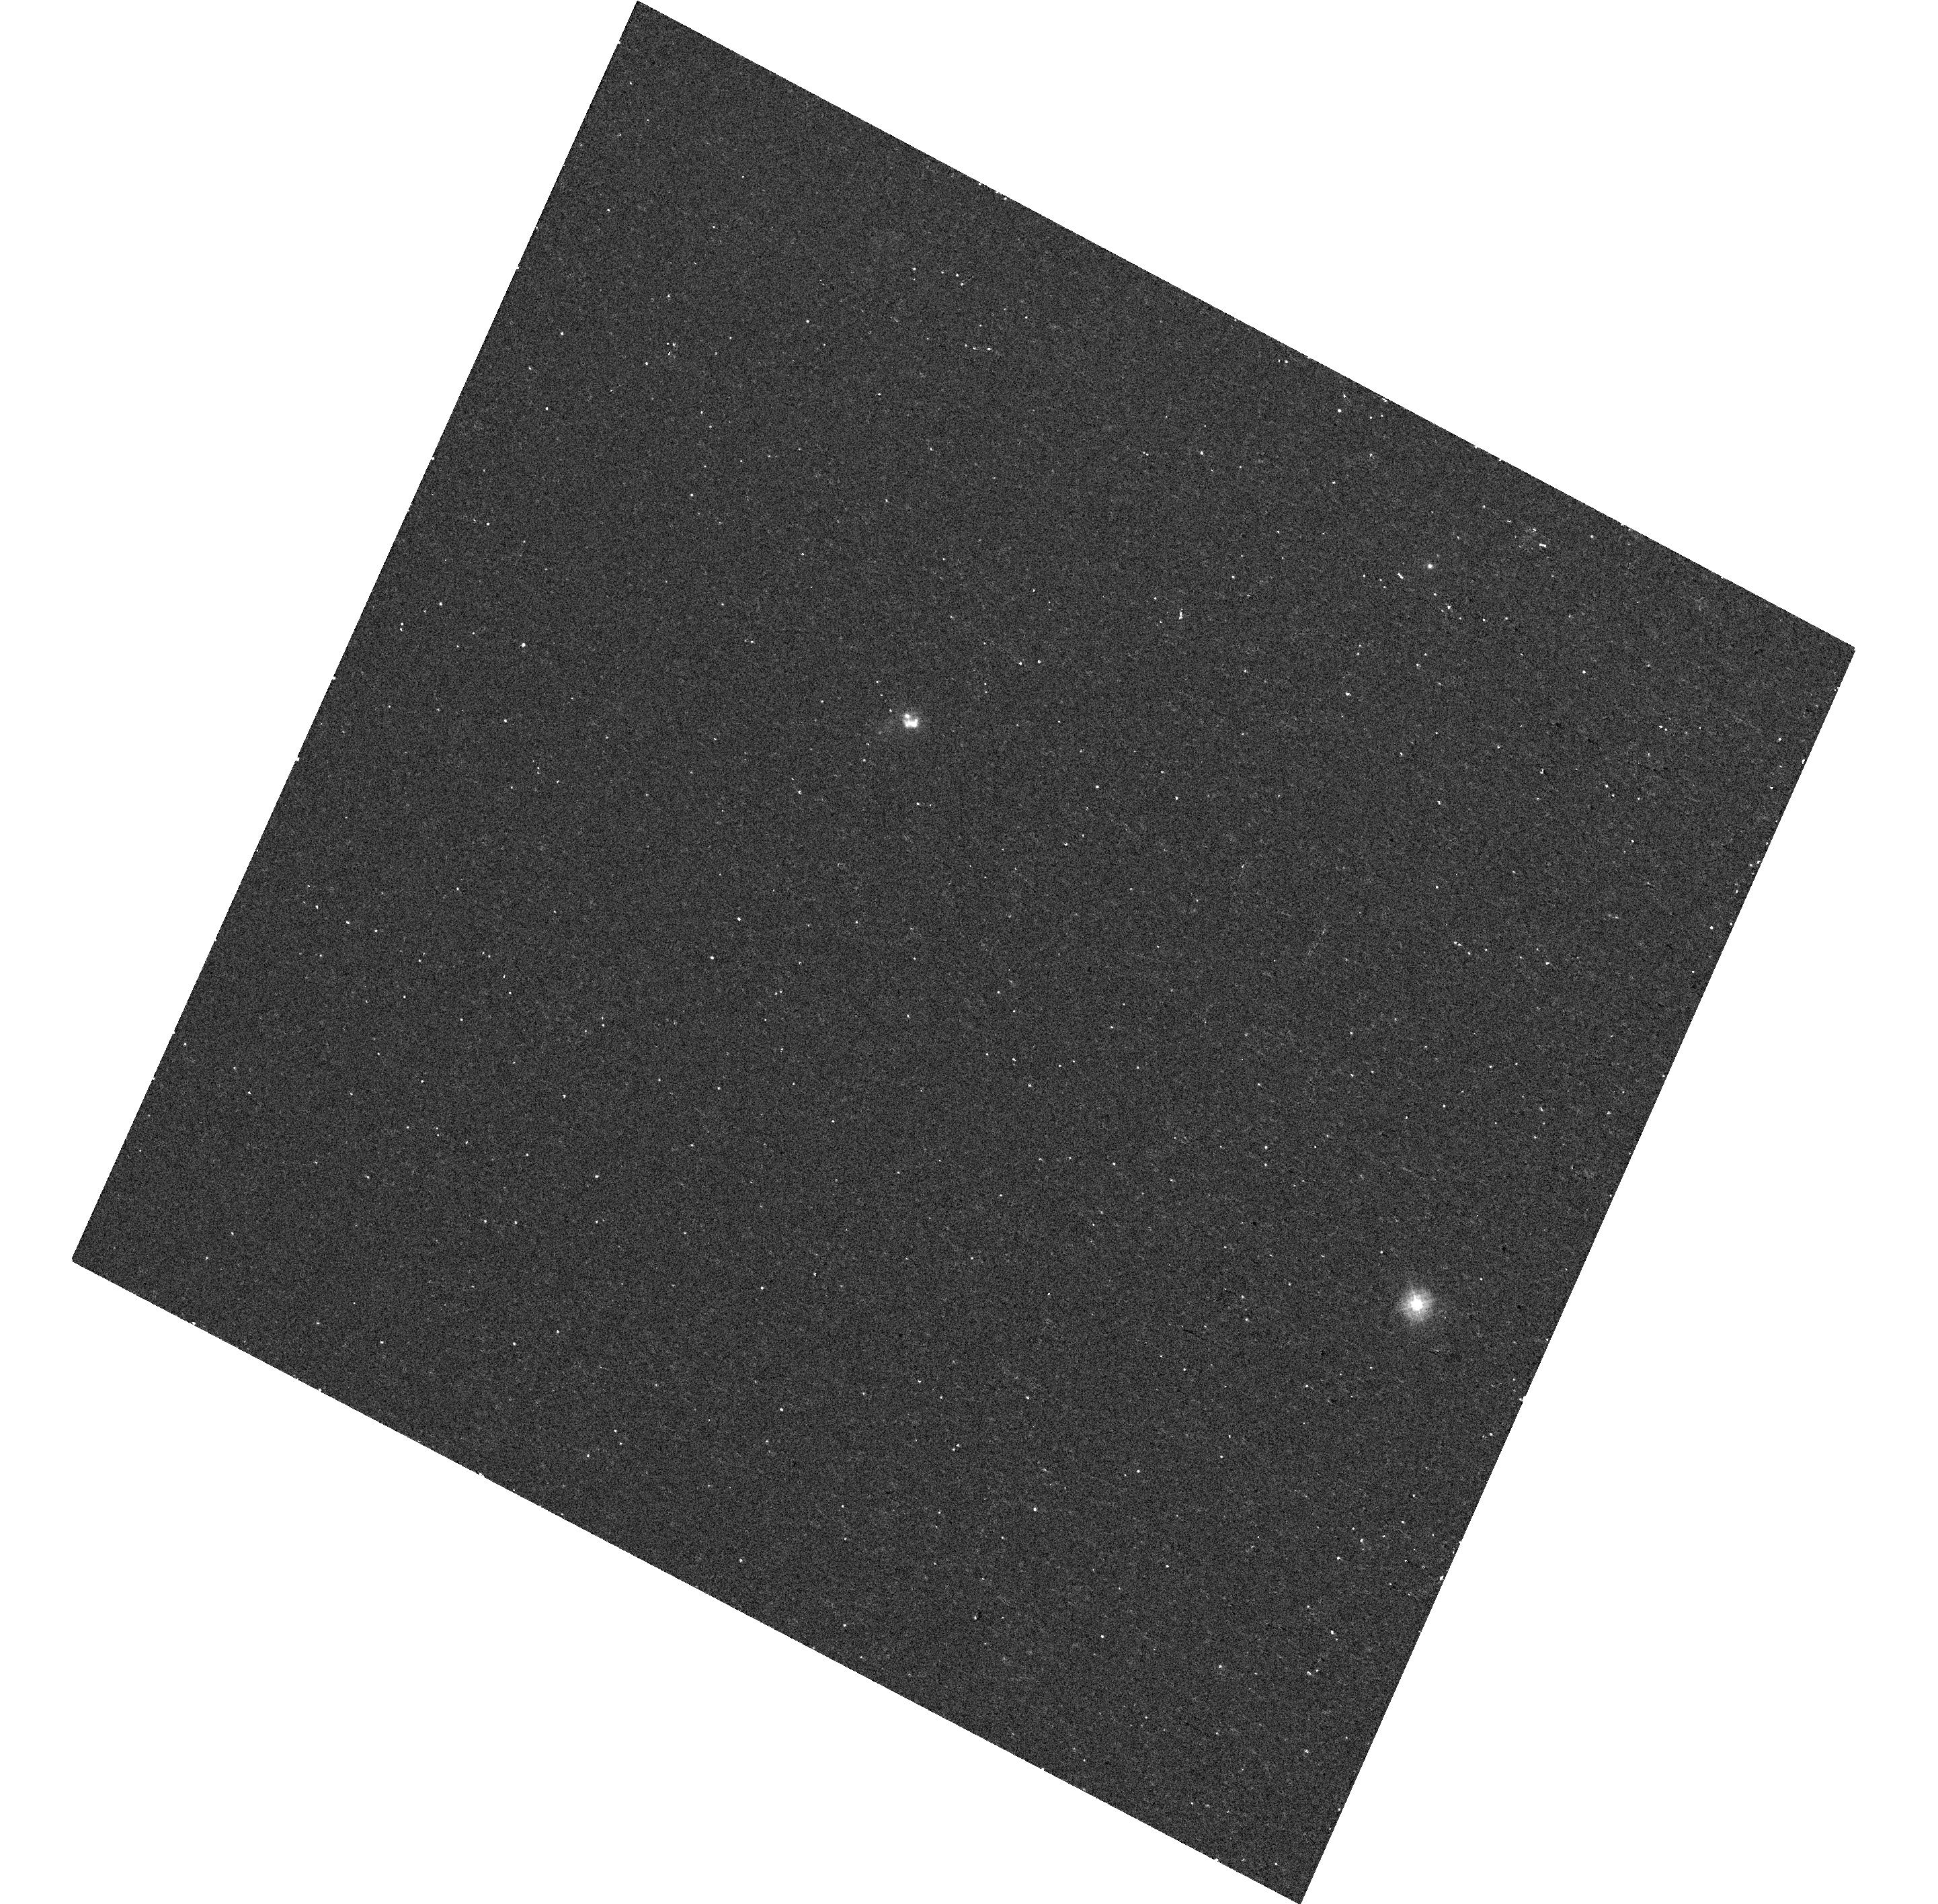
Target: PTF12DAM. Instrument: WFC3/UVIS. Filter: F225W. Exposure: 14 min. Observation ID: hst_13858_02_wfc3_uvis_f225w_icm202

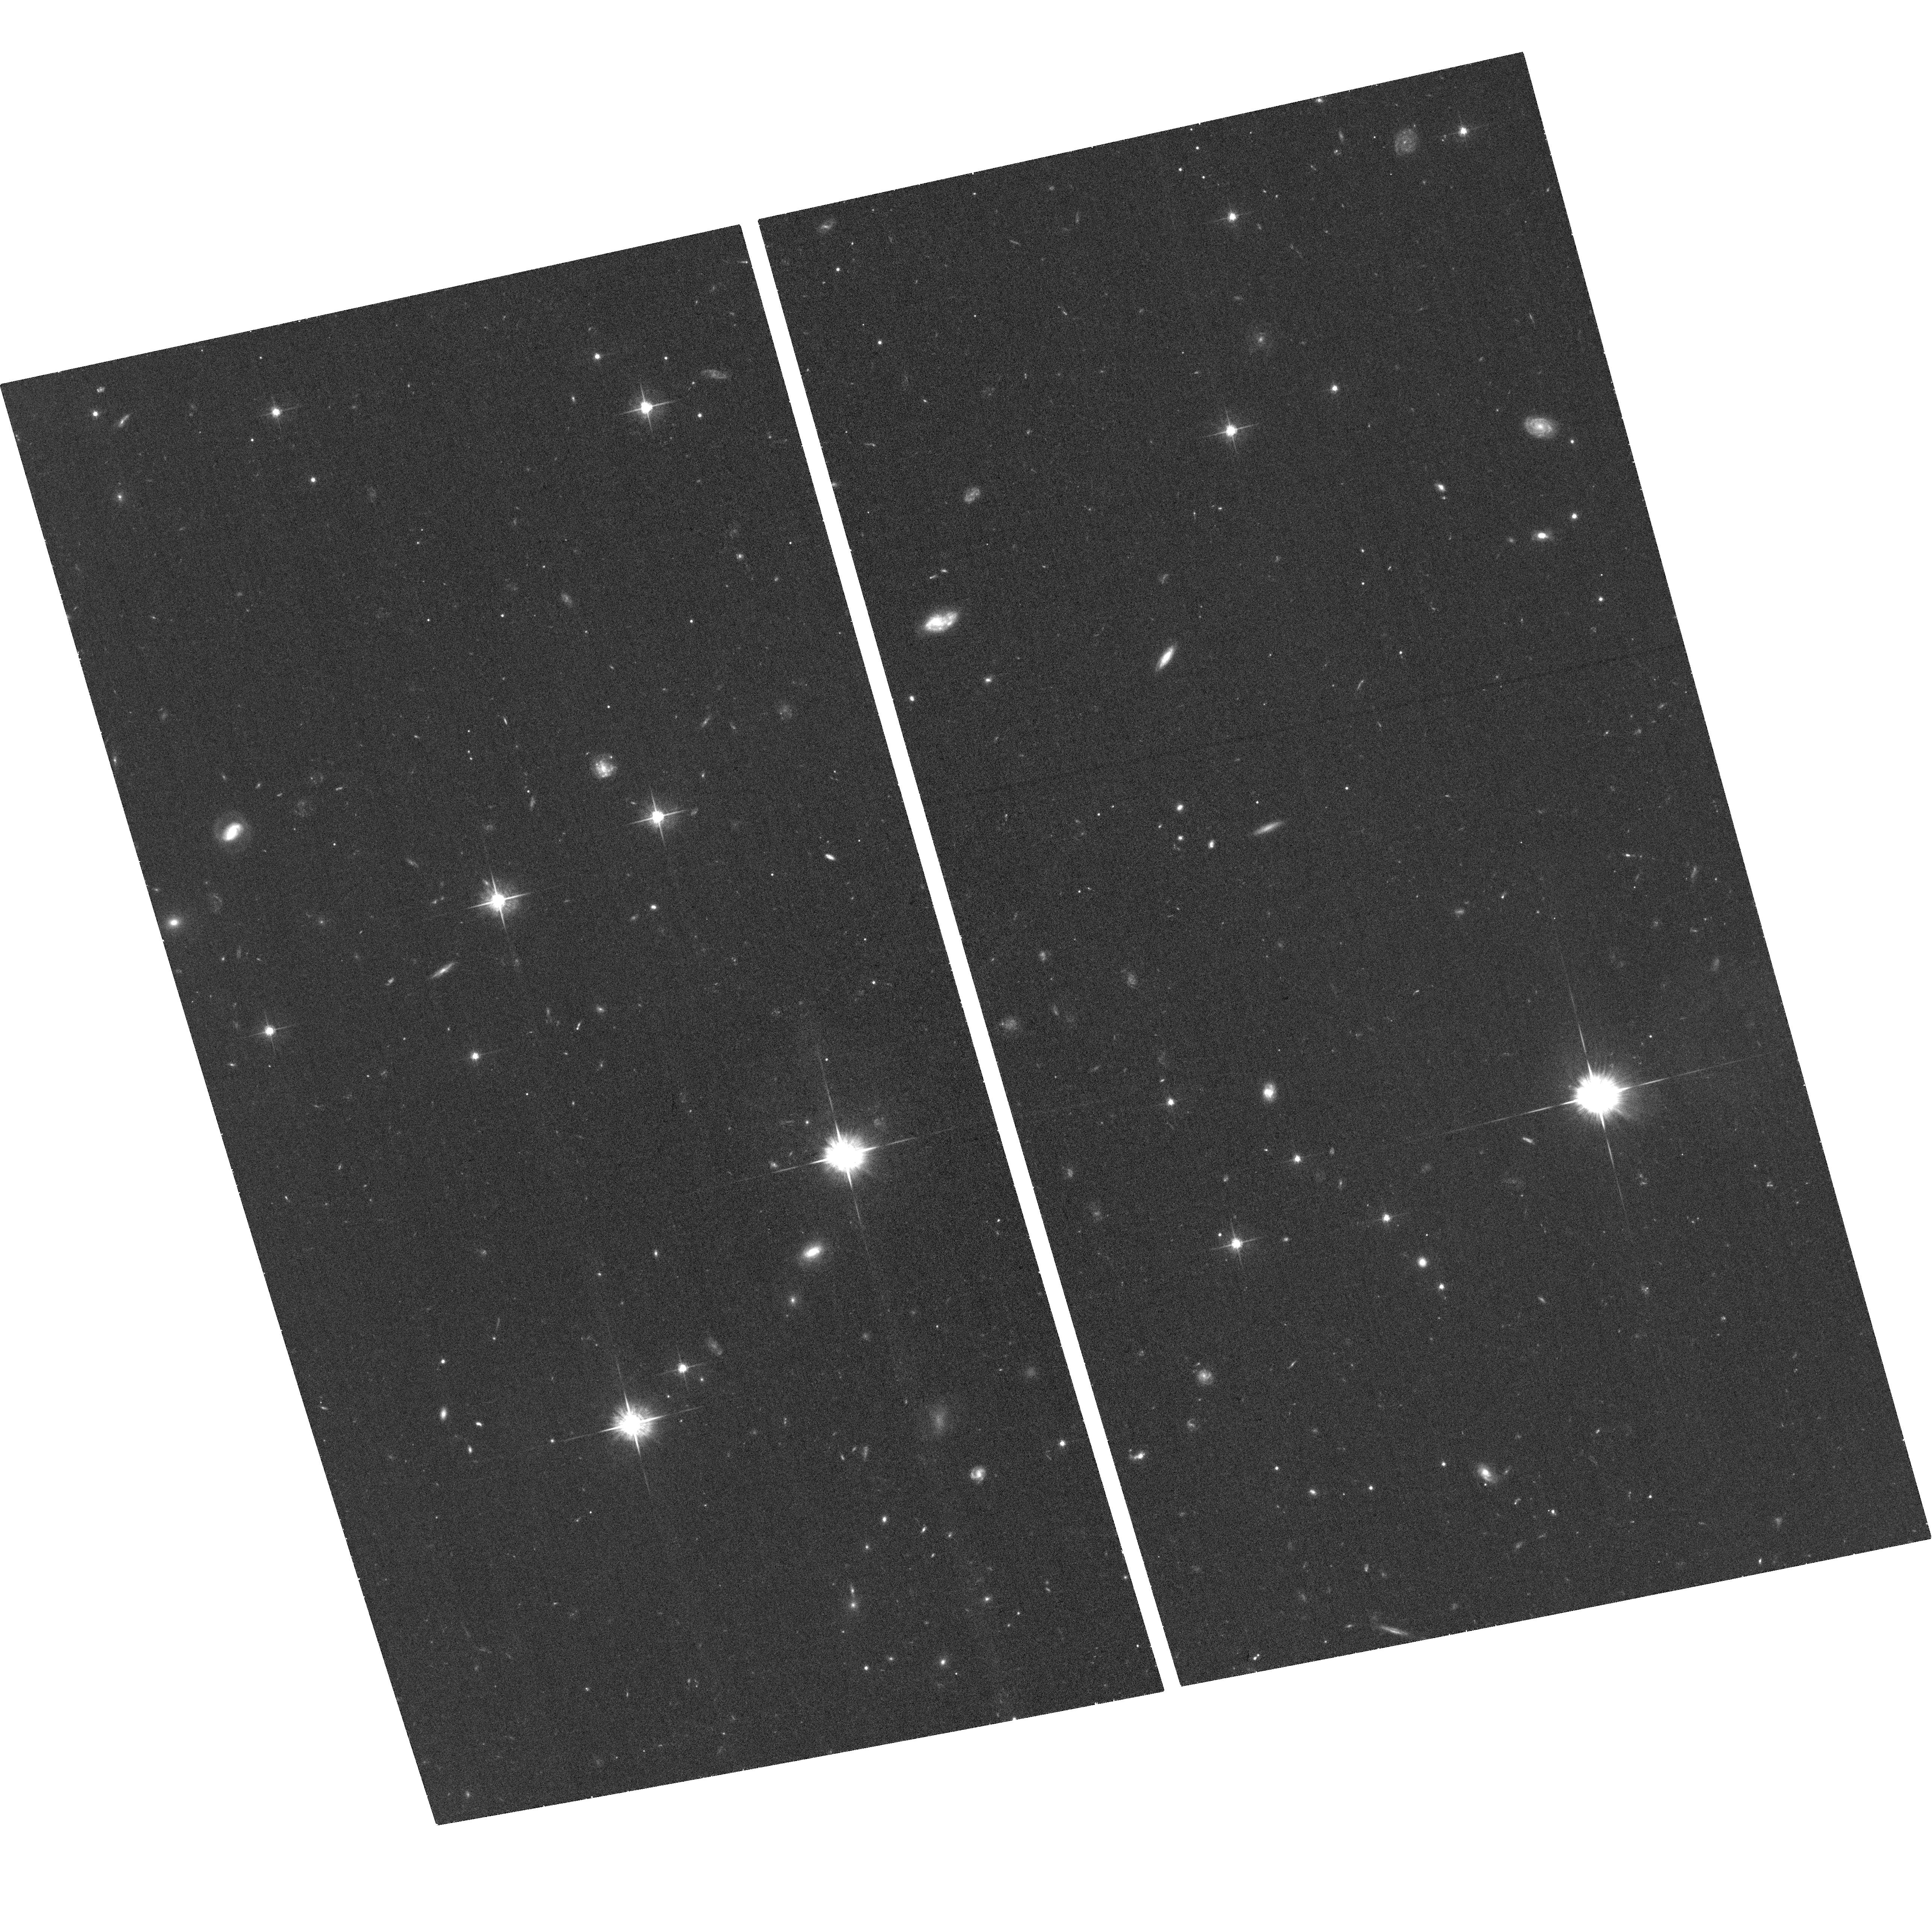
Target: IPTF13EHE. Instrument: ACS/WFC. Filter: F625W. Exposure: 42 min. Observation ID: hst_13858_04_acs_wfc_f625w_jcm204

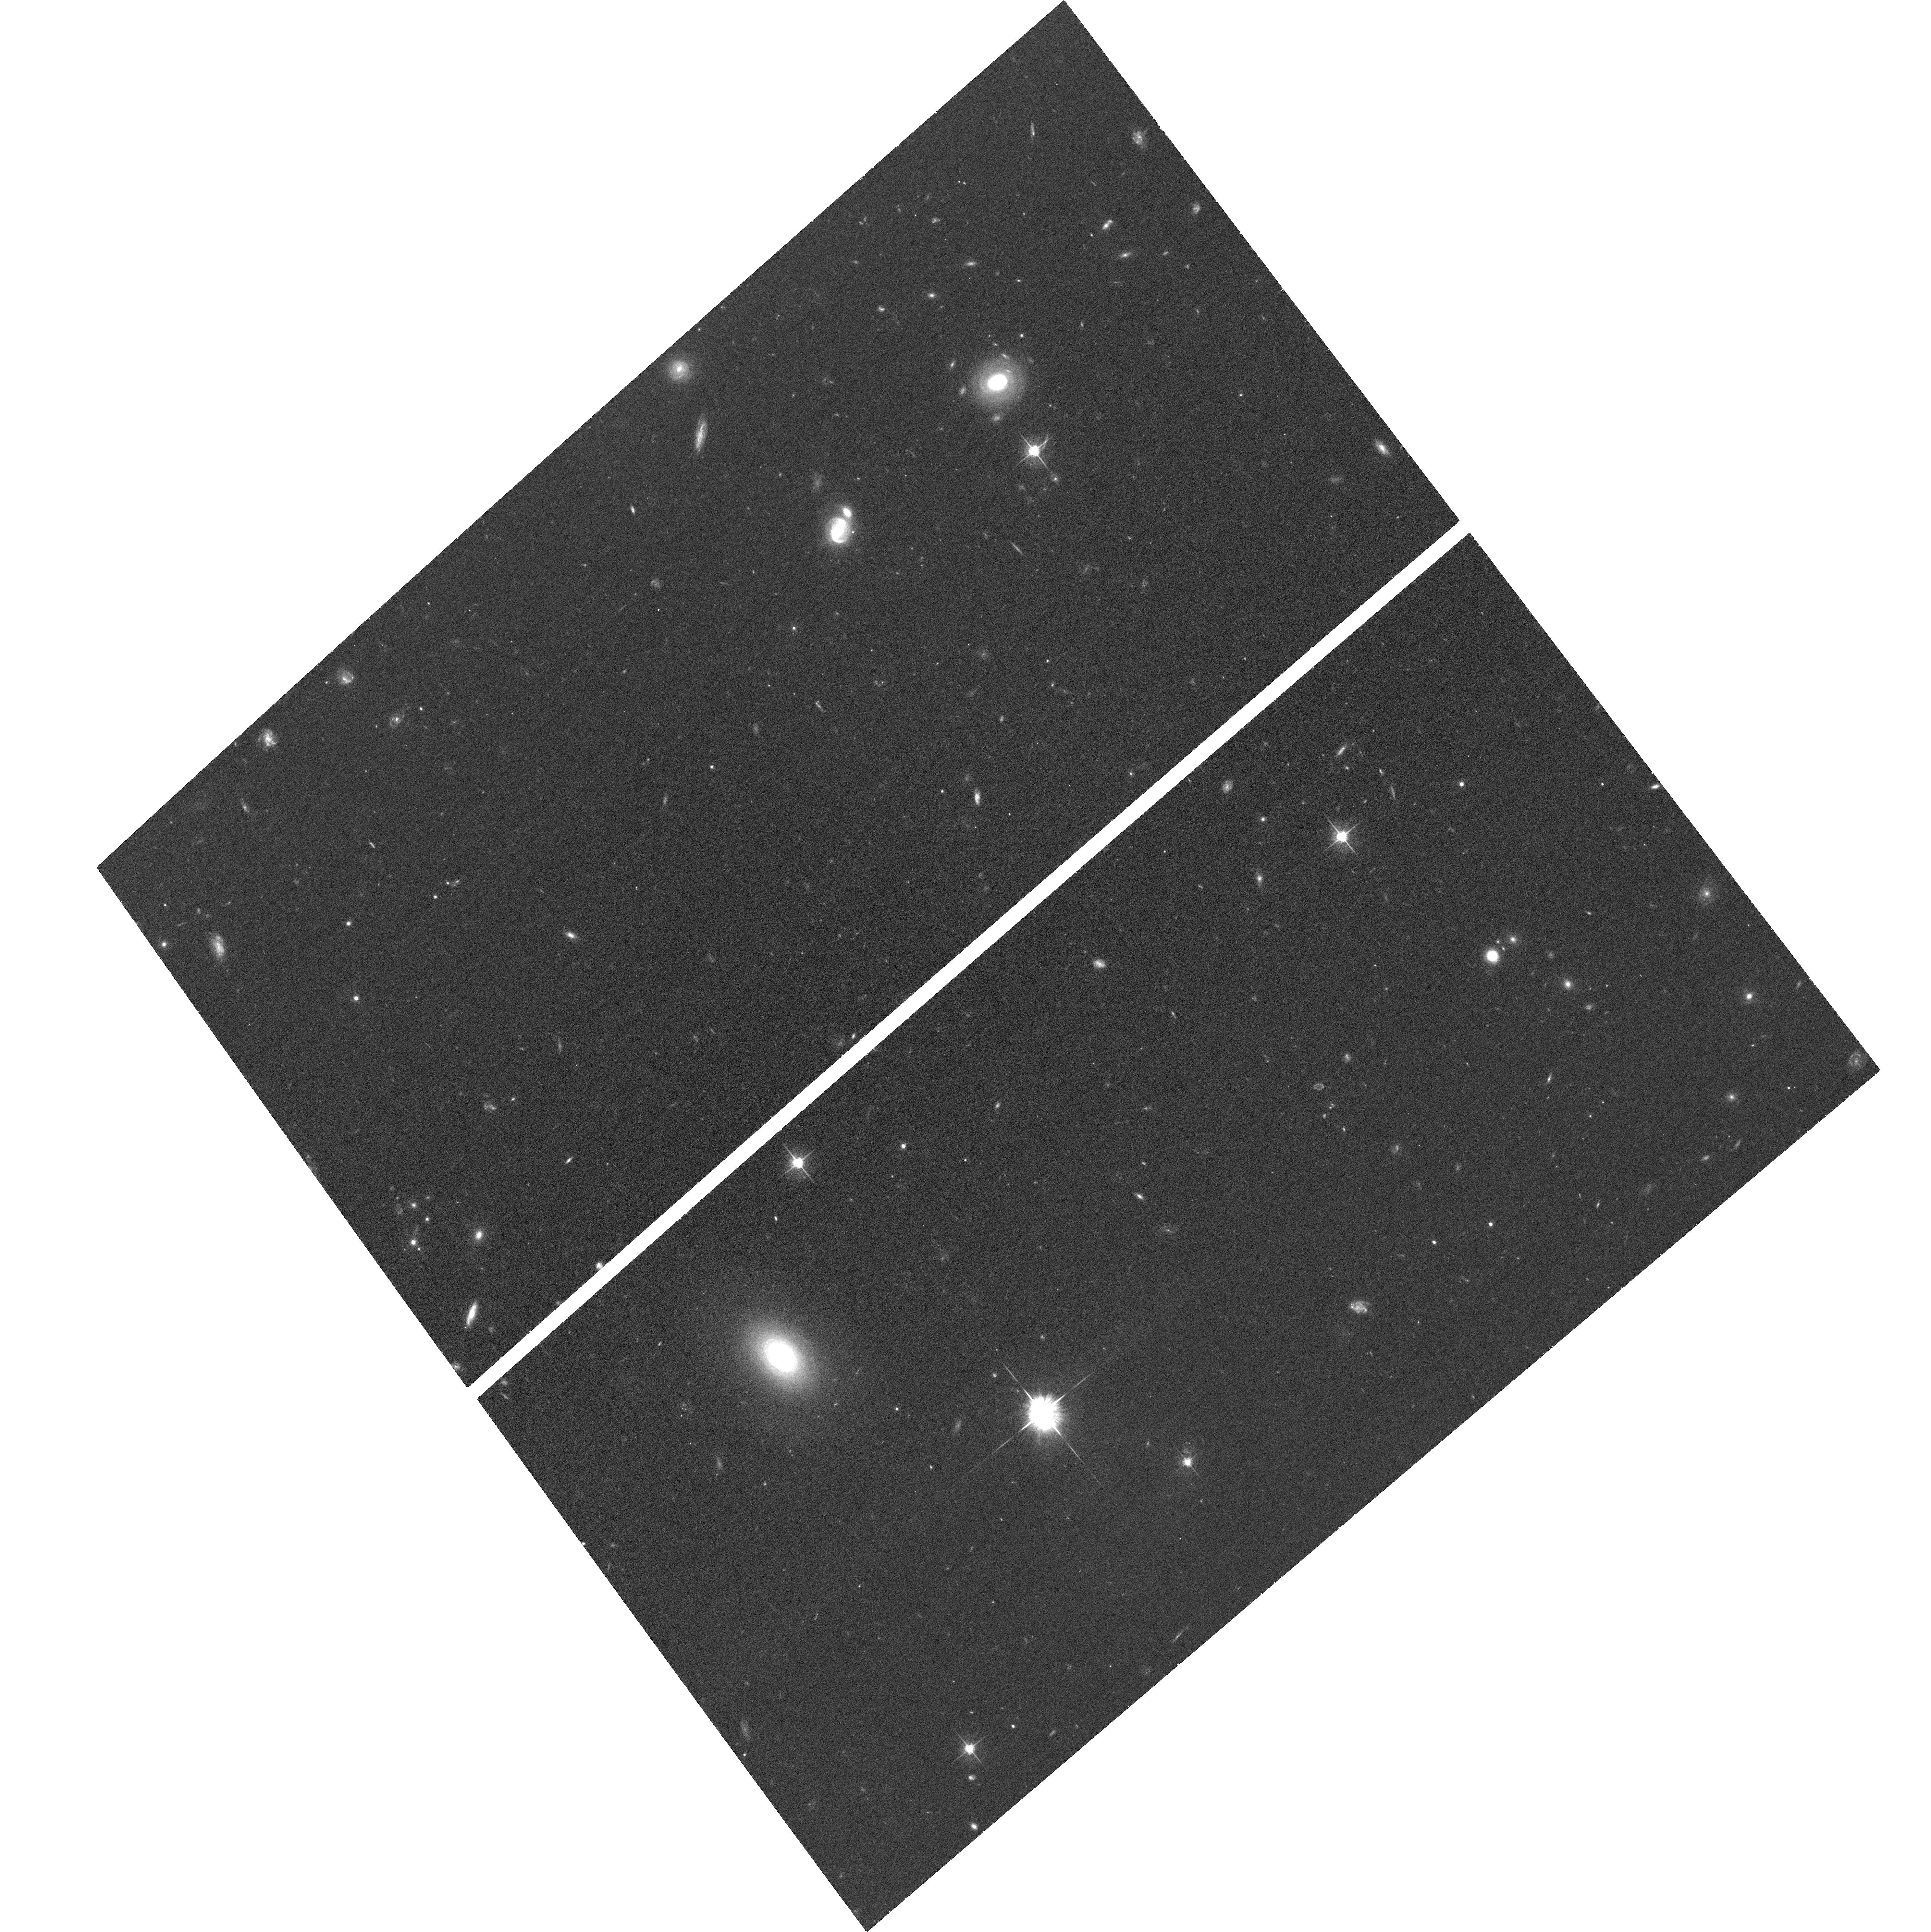
Target: IPTF13DCC. Instrument: ACS/WFC. Filter: F625W. Exposure: 37 min. Observation ID: hst_13858_03_acs_wfc_f625w_jcm203

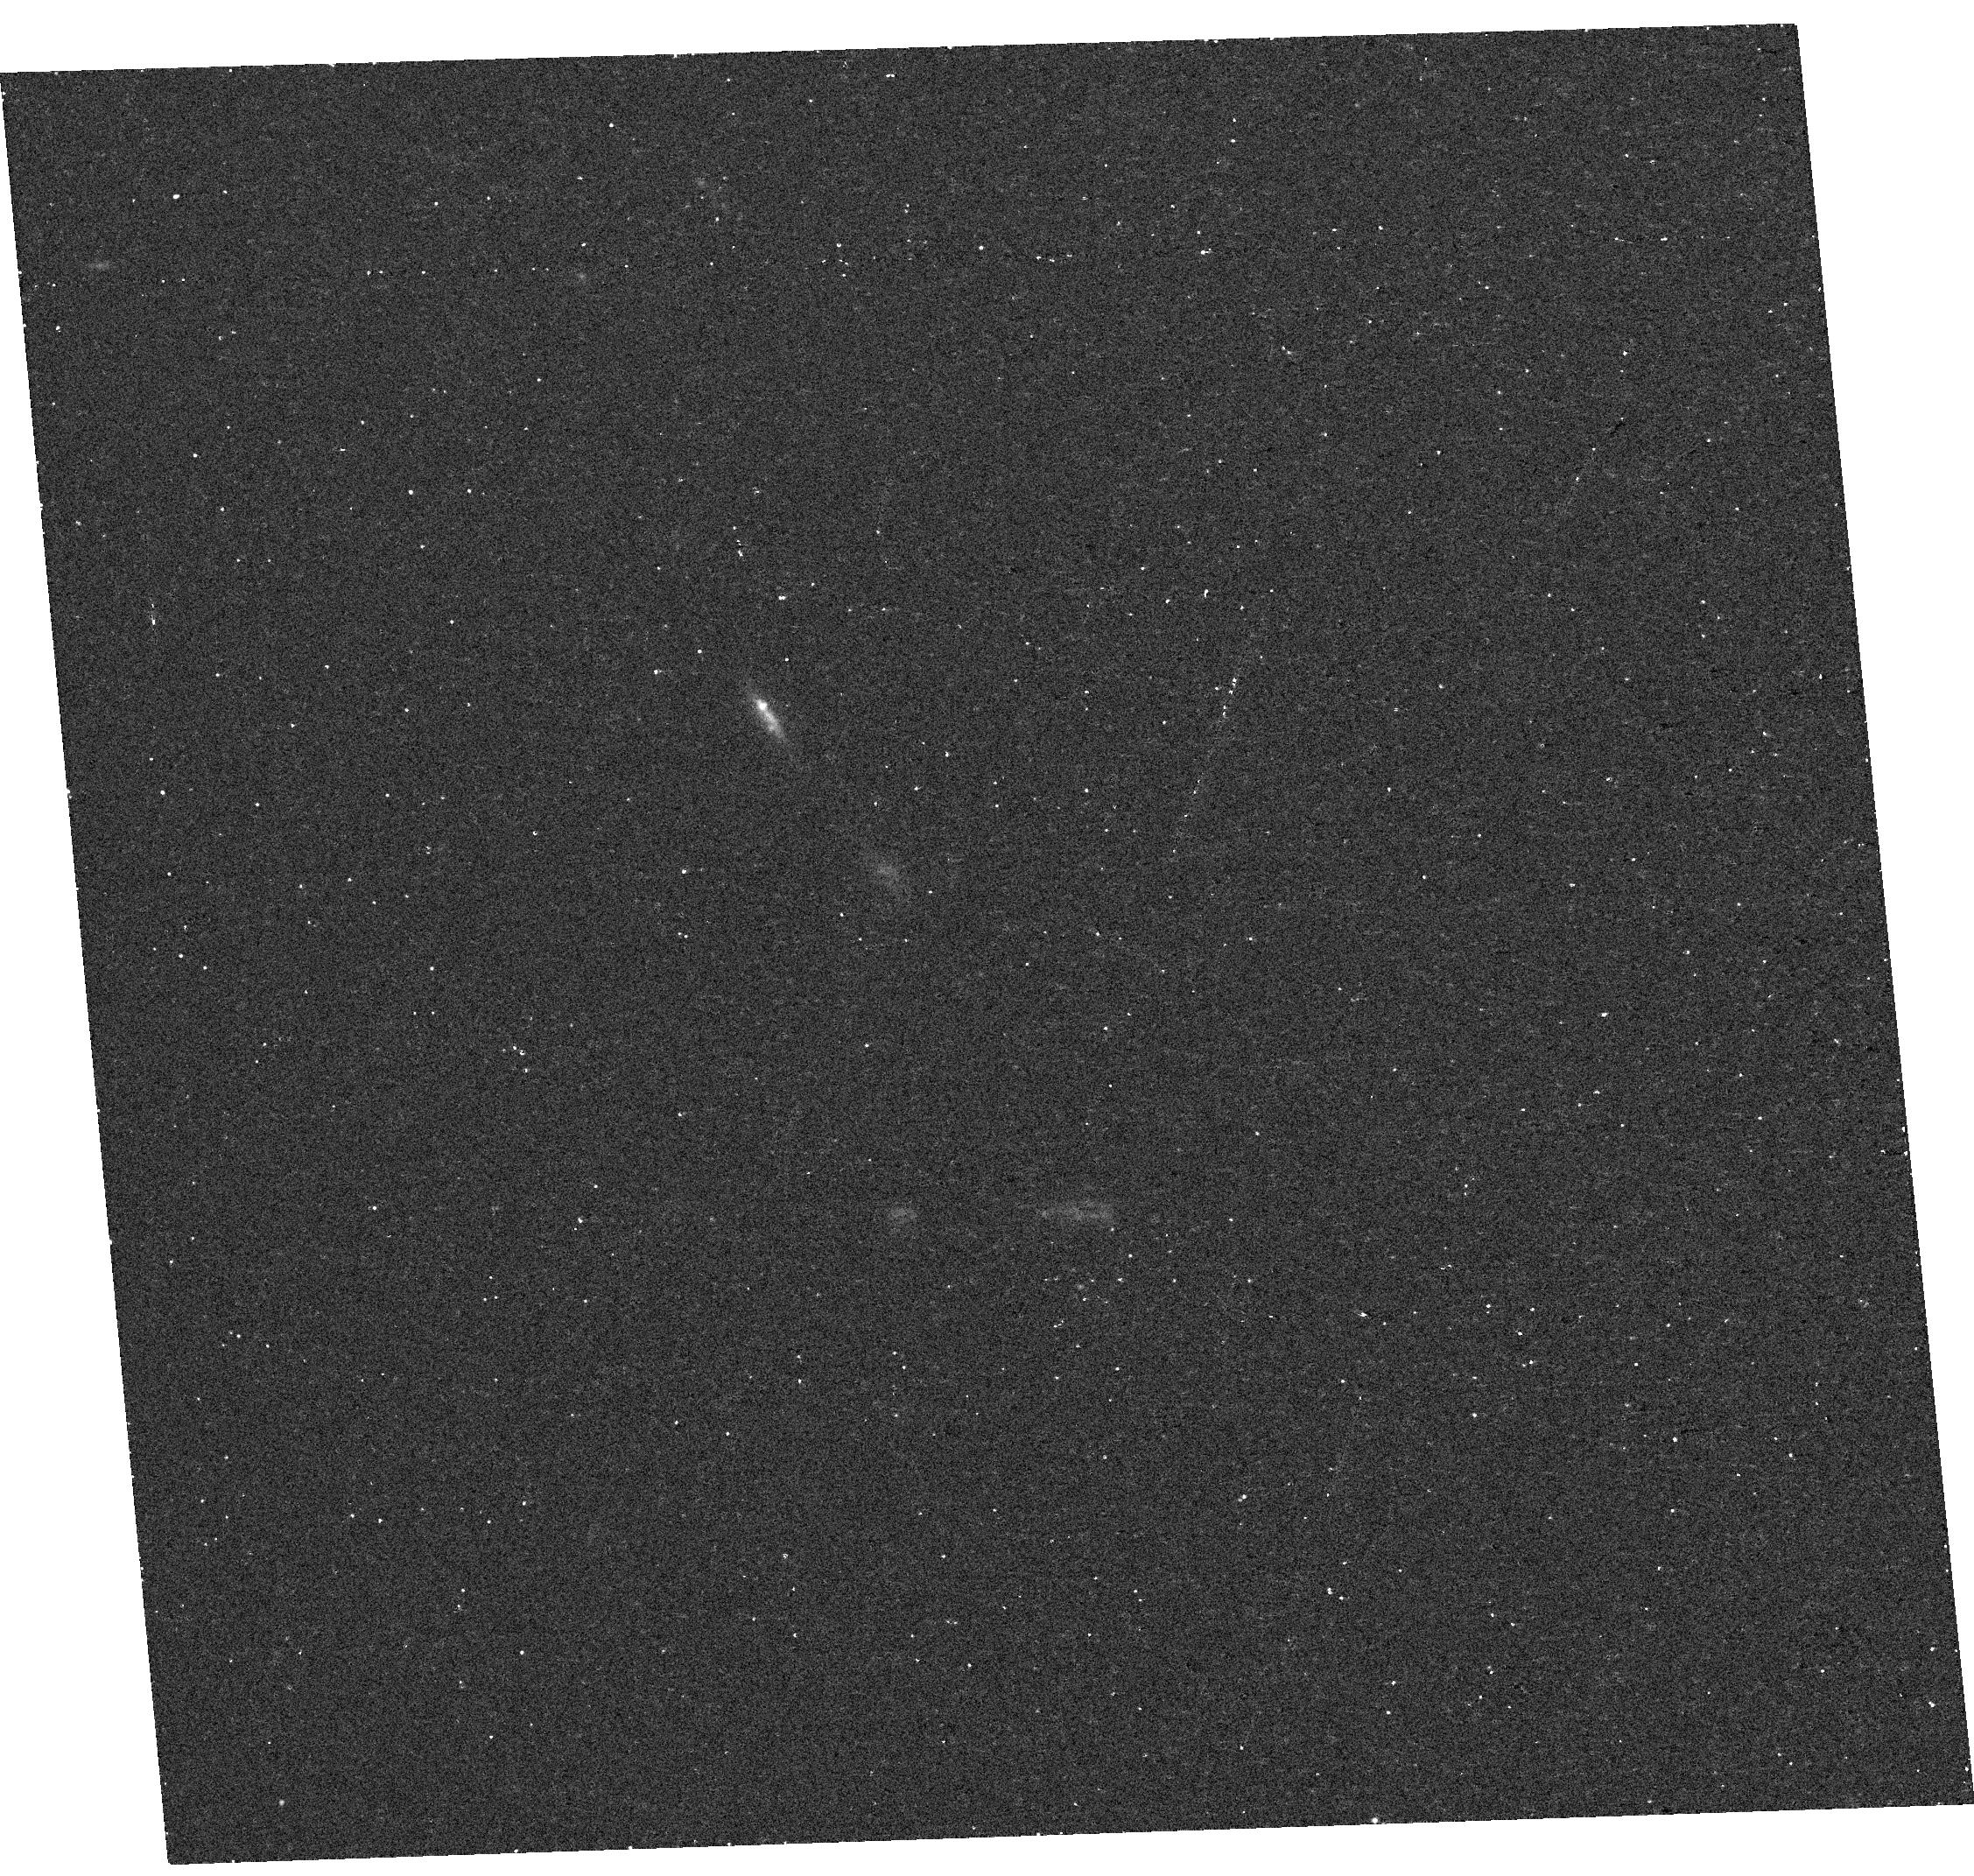
Target: PTF11HRQ. Instrument: WFC3/UVIS. Filter: F336W. Exposure: 15 min. Observation ID: hst_13858_01_wfc3_uvis_f336w_icm201

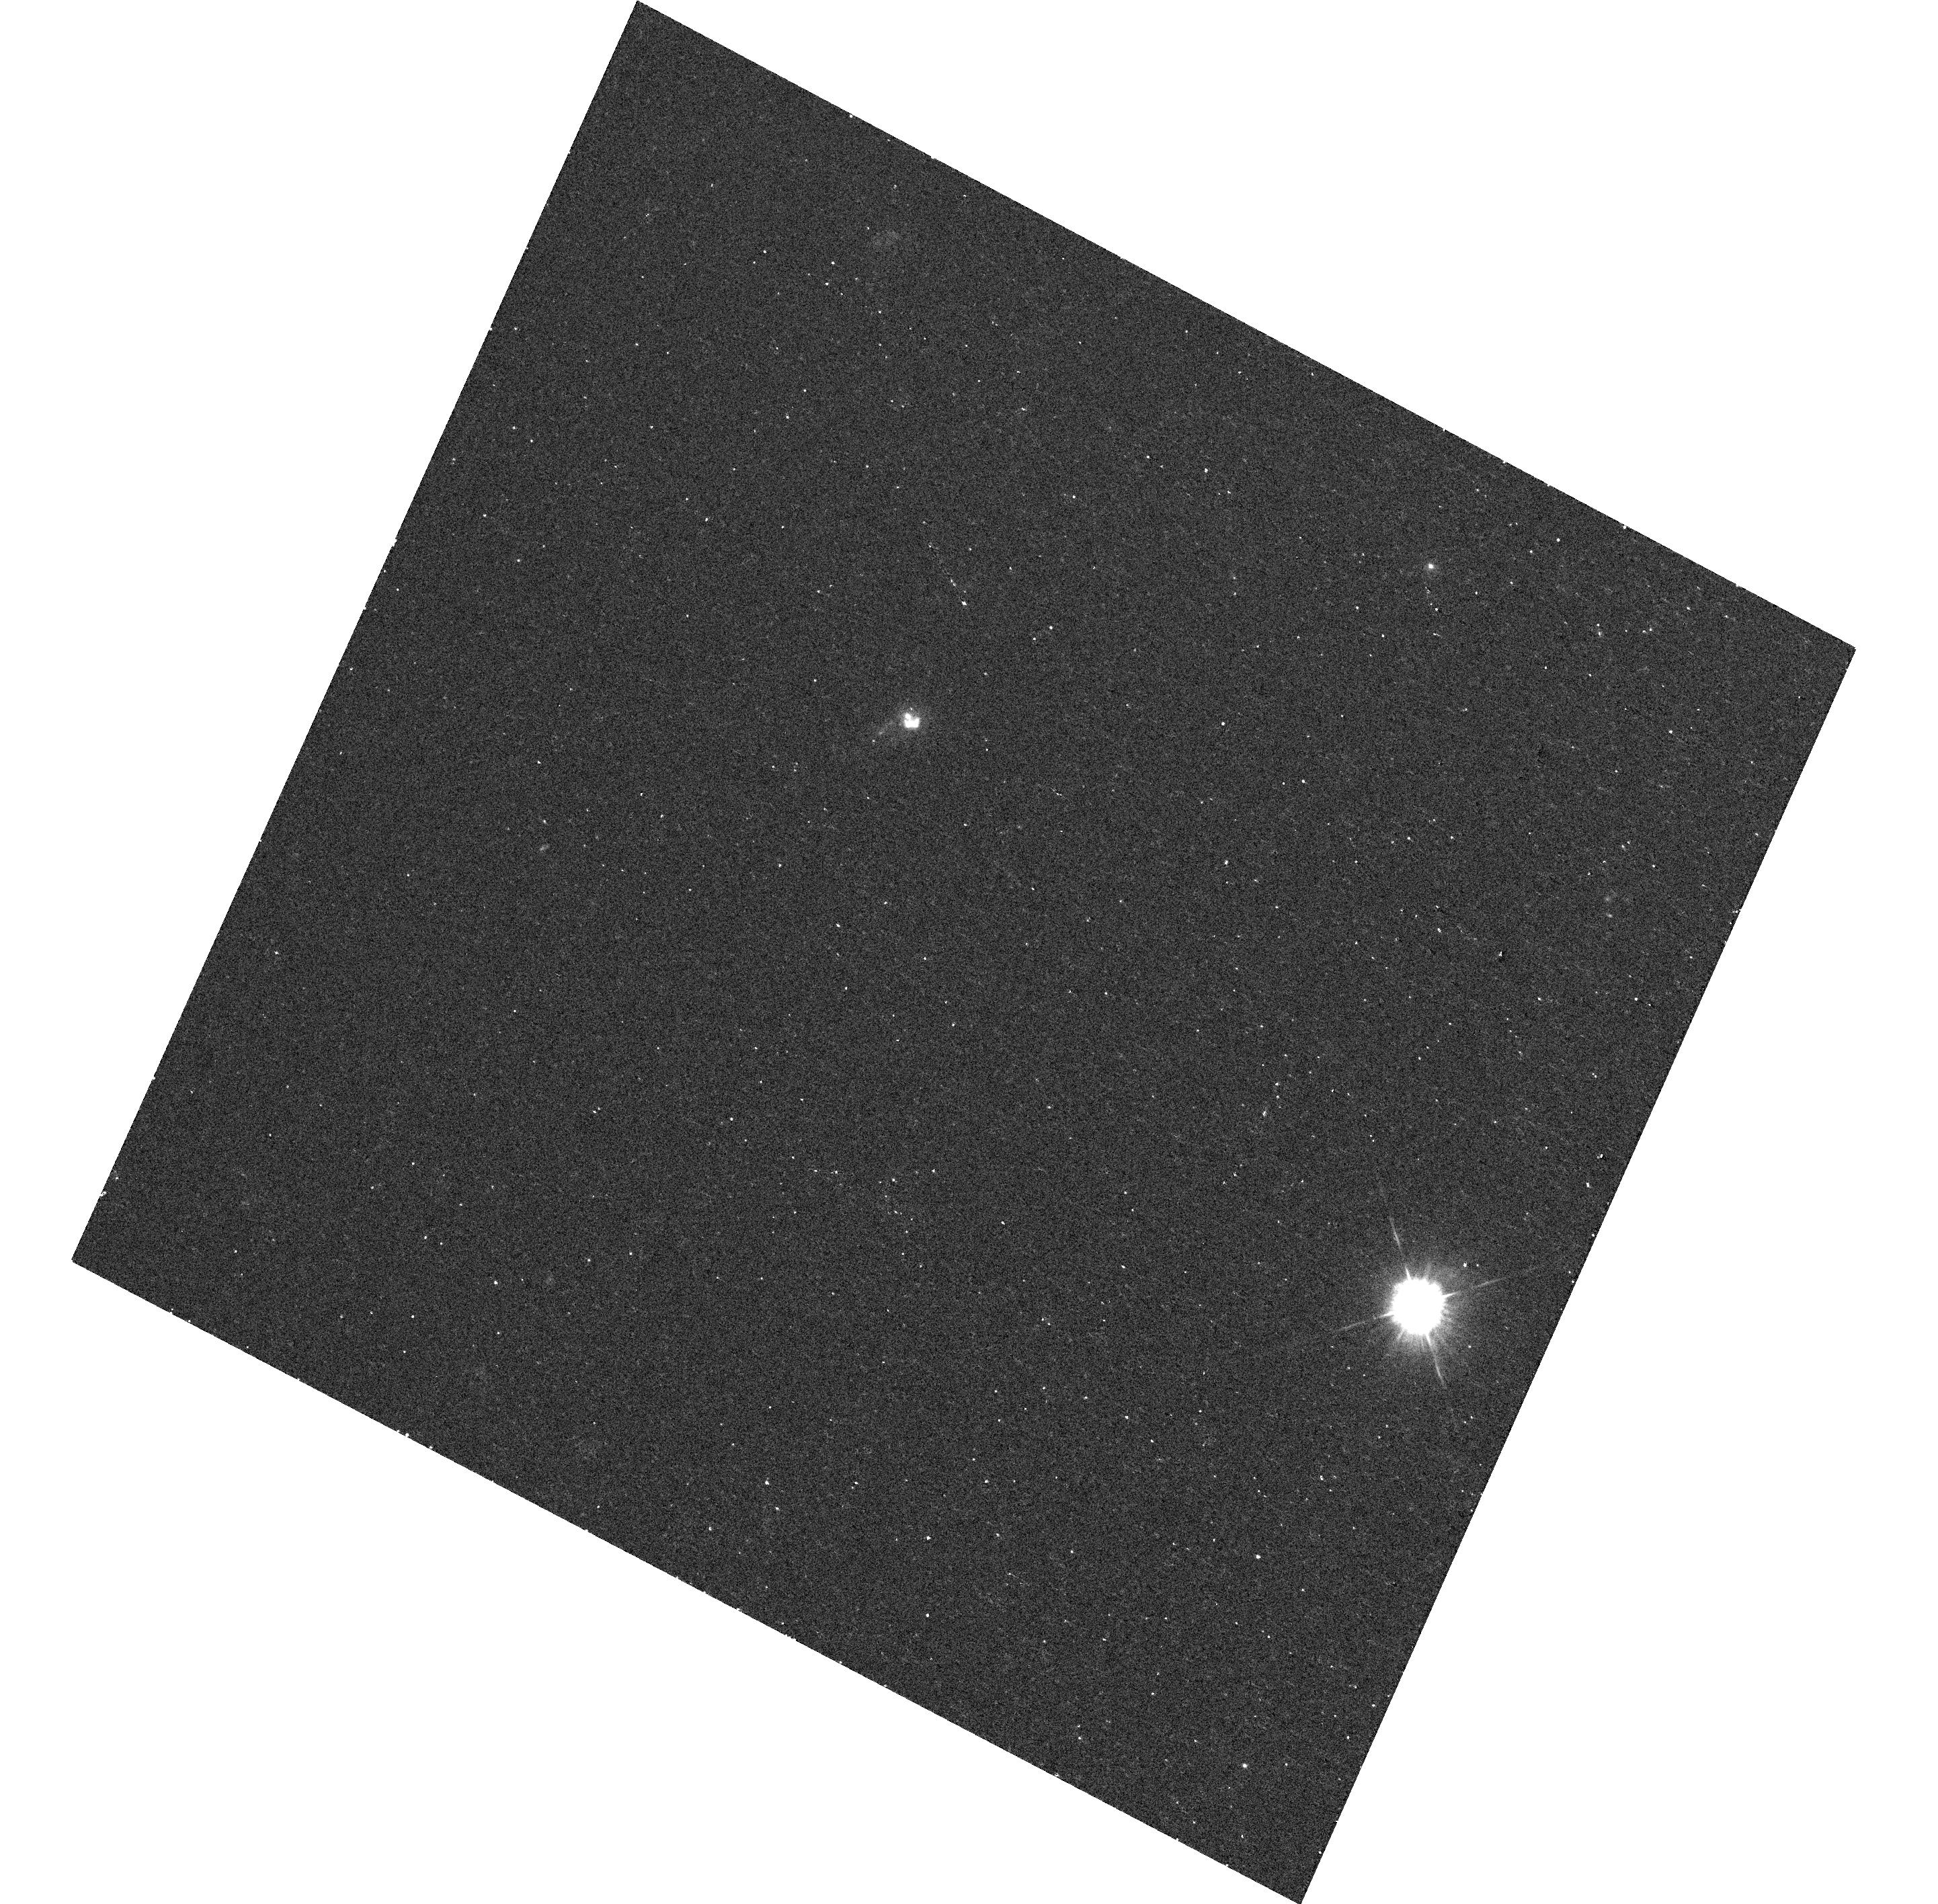
Target: PTF12DAM. Instrument: WFC3/UVIS. Filter: F336W. Exposure: 16 min. Observation ID: hst_13858_02_wfc3_uvis_f336w_icm202

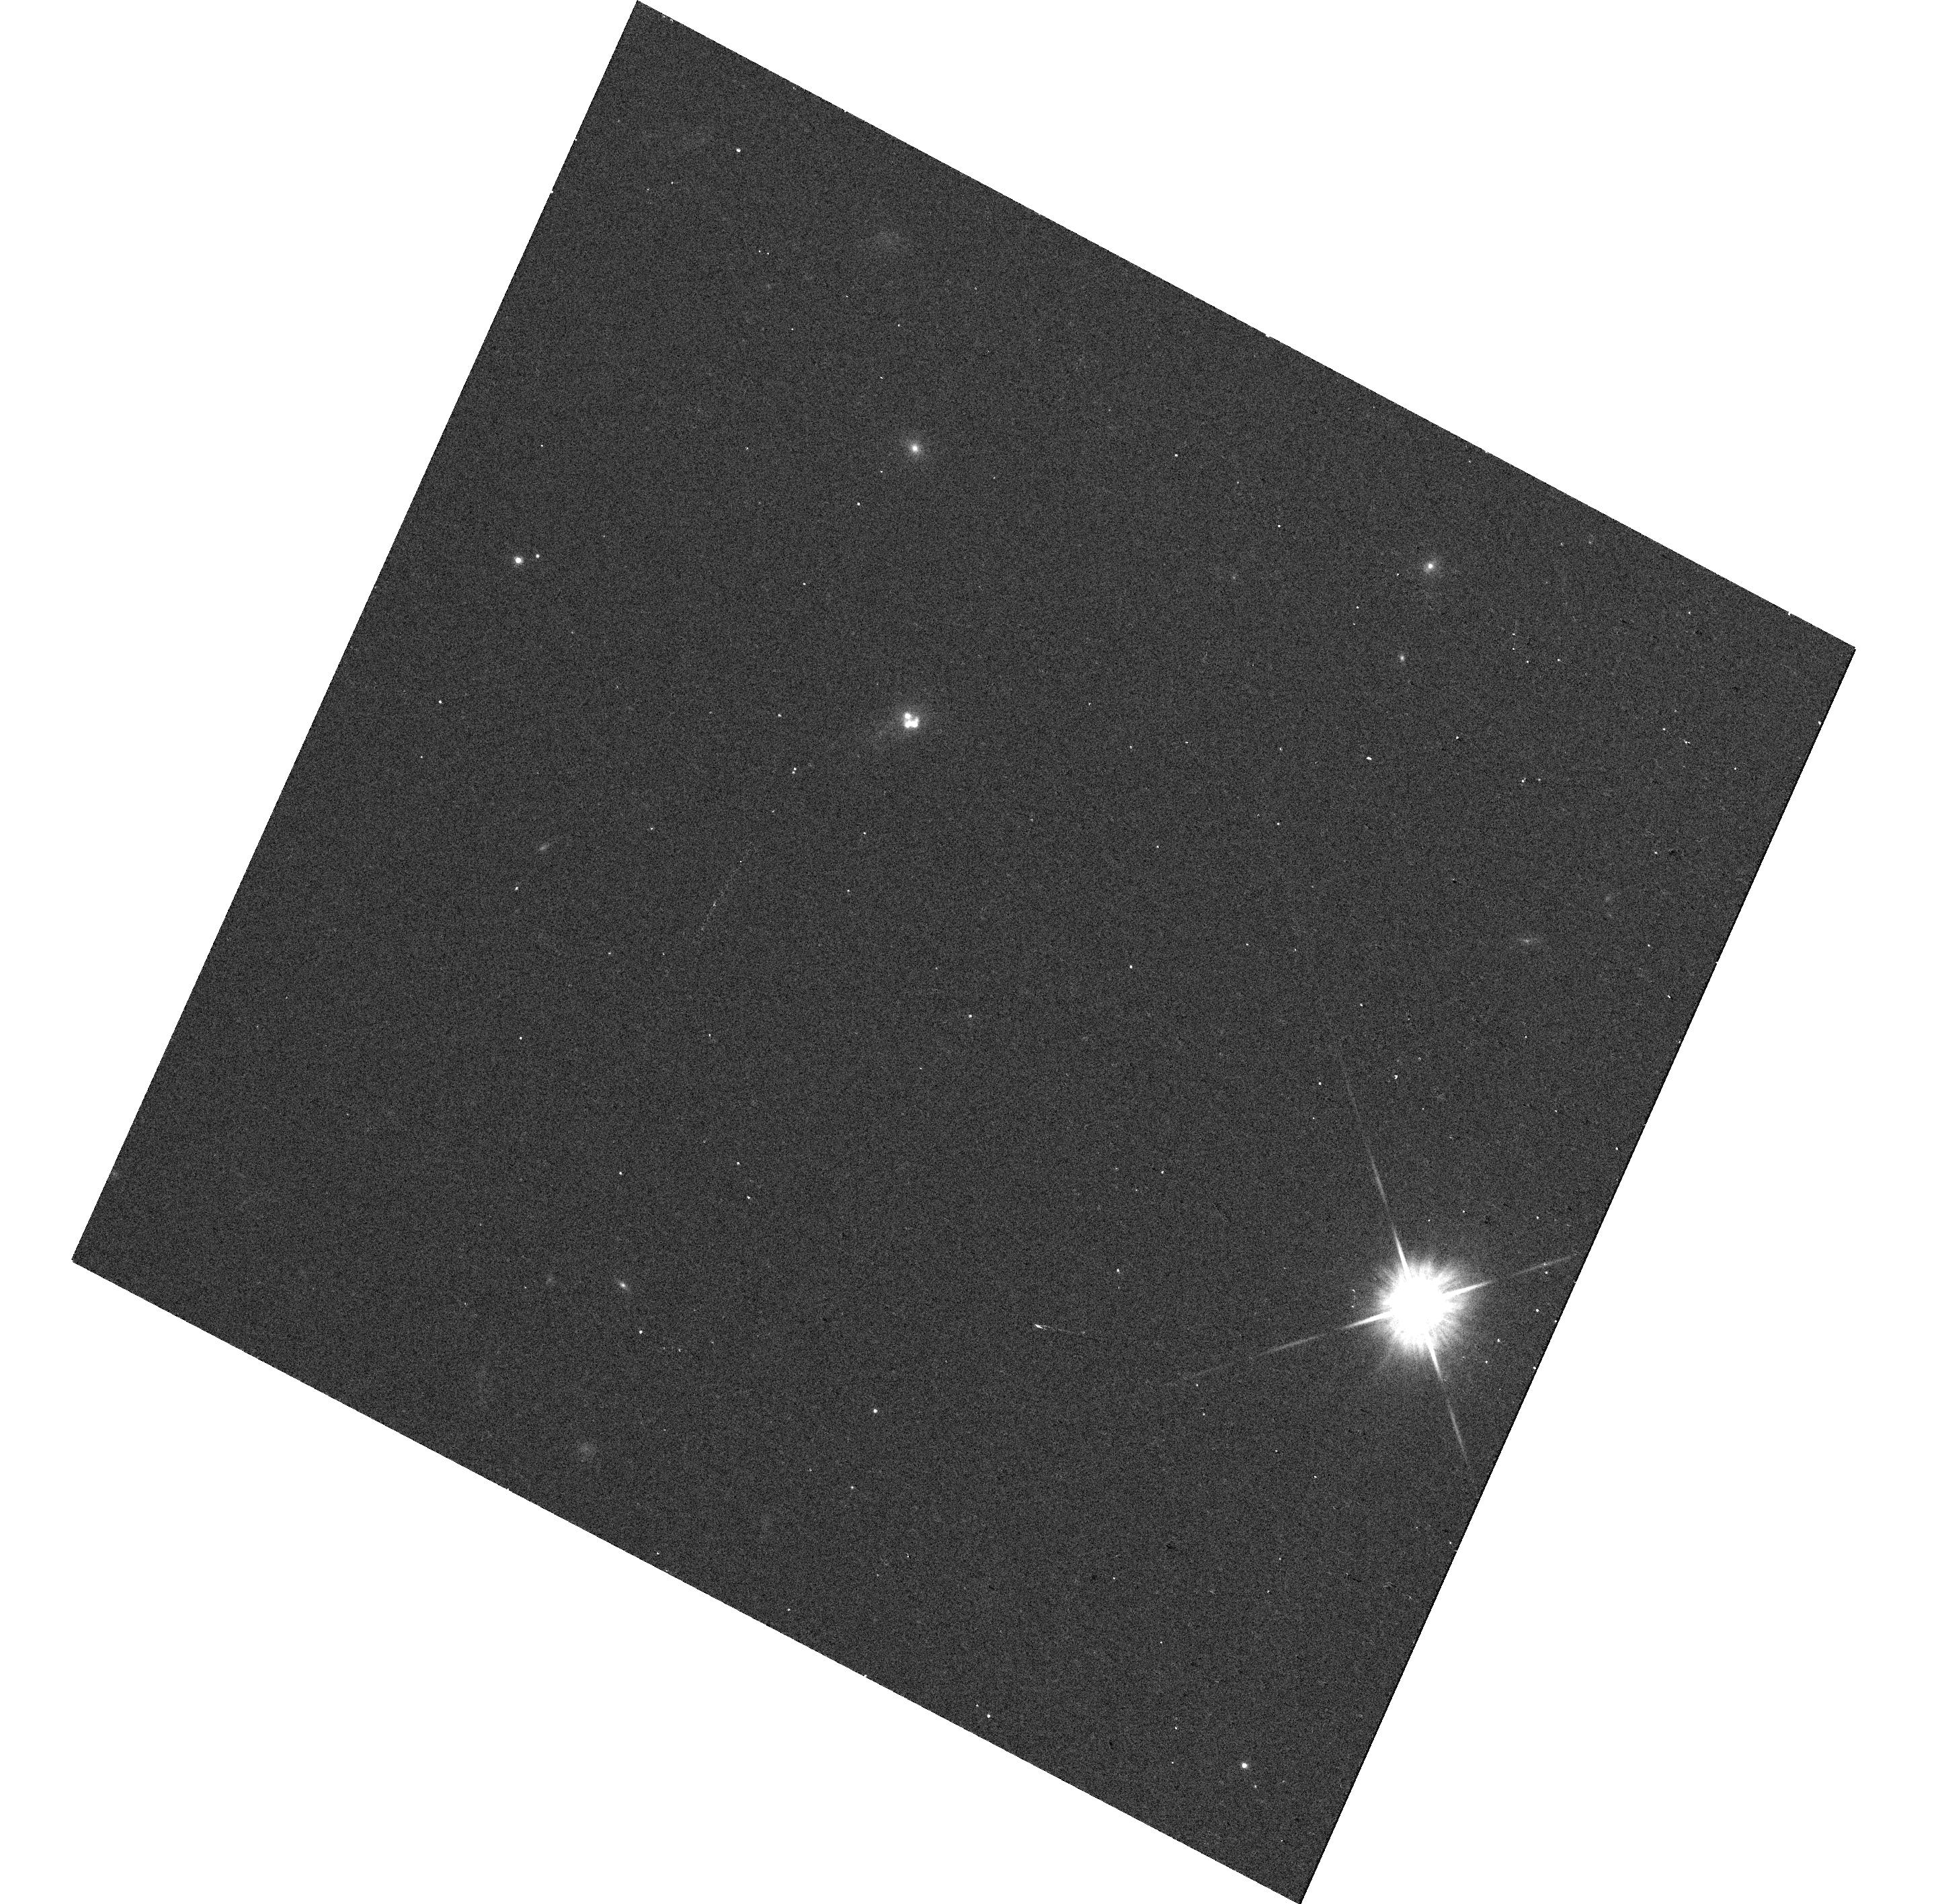
Target: PTF12DAM. Instrument: WFC3/UVIS. Filter: F625W. Exposure: 3 min. Observation ID: hst_13858_02_wfc3_uvis_f625w_icm202

The environment of the rarest and most energetic supernovae: do pair-instability explosions exist in the nearby Universe? (PI: De Cia, Annalisa)

We propose imaging of the host galaxies of super-luminous supernovae (SLSNe) of the rarest class, SLSN-R. These SNe are several magnitudes brighter than typical core-collapse SNe and their late-time light curves follow the 56Co radioactive decay. The physical process that leads to their explosion is under debate. Observationally, the more likely possibility is that SLSN-R are the product of stars with cores more massive than several tens of solar masses, that explode due to pair-production instability. However, such pair instability supernovae (PISNe) are theoretically easier to form from zero-metallicity population III stars at high redshifts, that could develop the massive cores required. Local pockets of low-metallicity gas or highly dense stellar clusters may allow PISNe to form at low redshift, but this has not been observationally confirmed. Our pilot HST program targeting a single SLSN-R (PTF10nmn) surprisingly showed it occurred well away from the host's most intense star formation, in a lower-metallicity region, up to 10 times lower than would have been measured using ground-based data alone. Here, we propose to target 4 additional SLSNe-R (out of a total of 6 events), all nearby candidate PISNe homogeneously selected from the Palomar Transient Factory wide-field survey, among thousands of classified SNe. The accurate location of these SNe with respect to their host galaxies and star-forming regions can provide invaluable information on the (typical?) environment of these events. This is crucial to both address the question of the existence of PISNe in the nearby Universe and to investigate the physical nature of these rare, extreme and debated explosions.